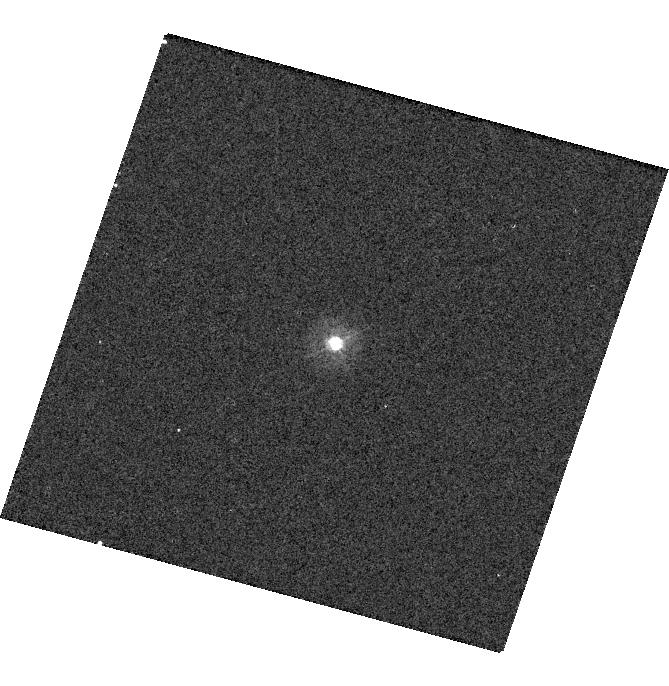
Target: P330E
Instrument: WFC3/UVIS
Filter: F275W
Exposure: 4 min
Observation ID: hst_16415_13_wfc3_uvis_f275w_iege13

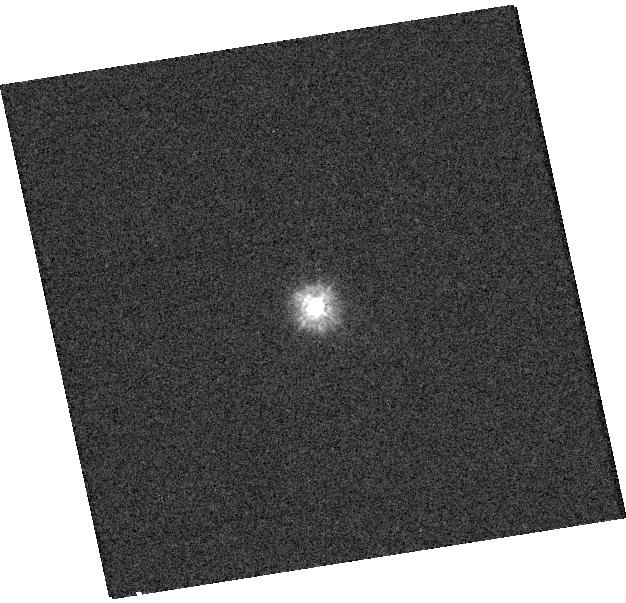
Target: TYC-4205-1677-1
Instrument: WFC3/UVIS
Filter: F225W
Exposure: 2 min
Observation ID: hst_16415_17_wfc3_uvis_f225w_iege17

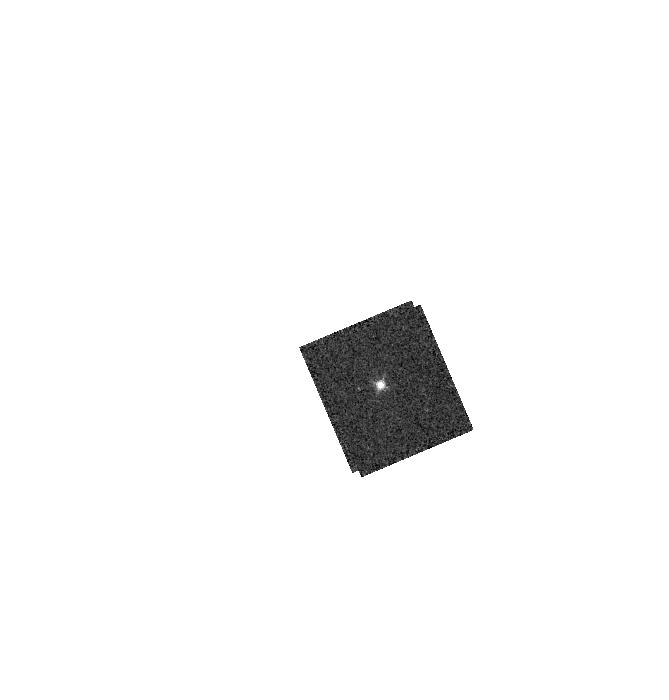
Target: GD153
Instrument: WFC3/IR
Filter: F126N
Exposure: 2 min
Observation ID: hst_16415_19_wfc3_ir_f126n_iege19

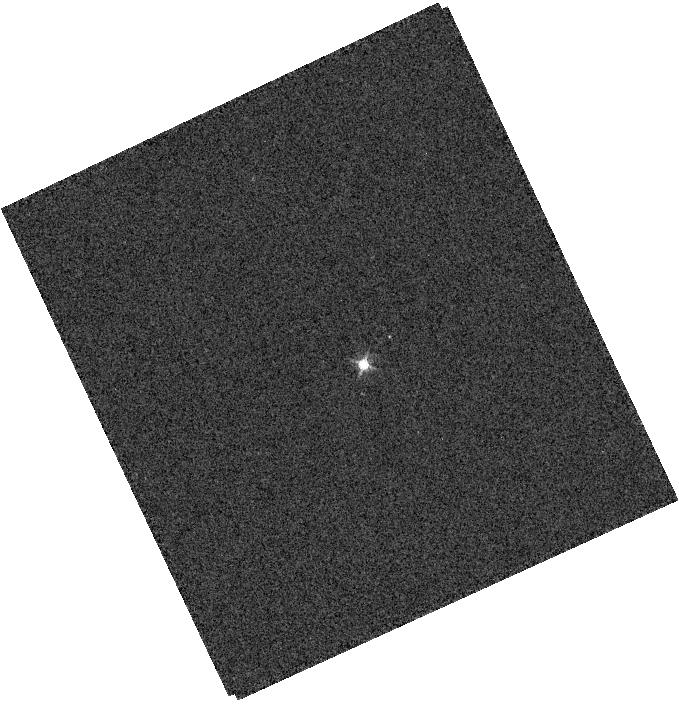
Target: GRW+70D
Instrument: WFC3/IR
Filter: F132N
Exposure: 1 min
Observation ID: hst_16415_23_wfc3_ir_f132n_iege23

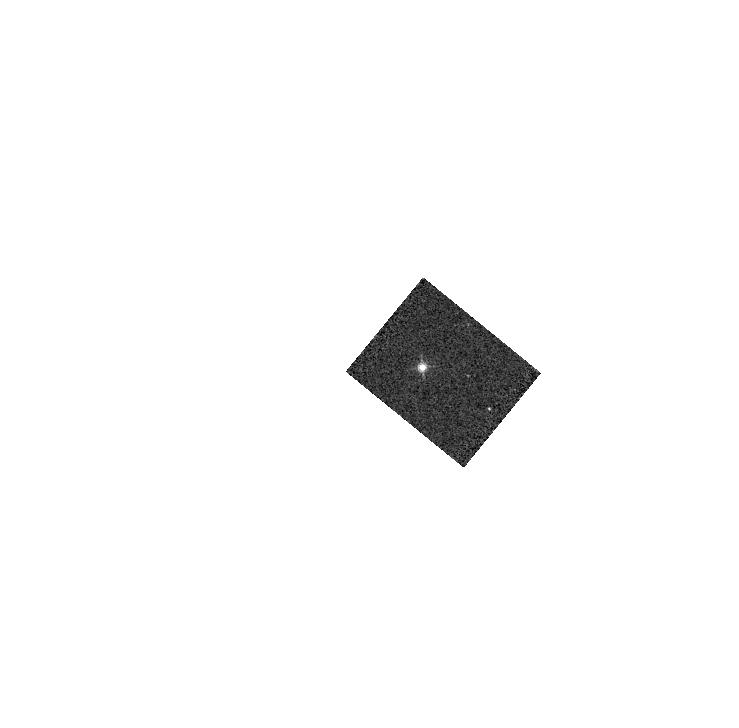
Target: GD71
Instrument: WFC3/IR
Filter: F132N
Exposure: 1 min
Observation ID: hst_16415_21_wfc3_ir_f132n_iege21

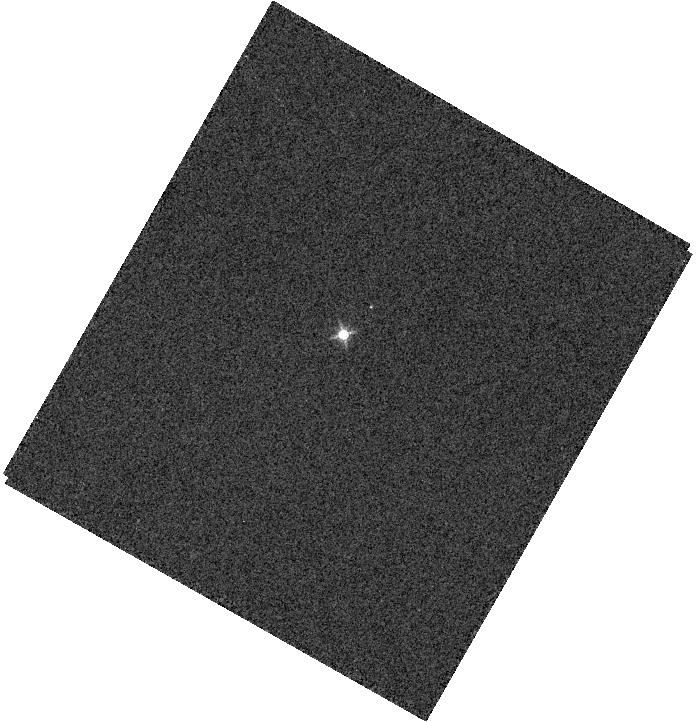
Target: GRW+70D
Instrument: WFC3/IR
Filter: F130N
Exposure: 1 min
Observation ID: hst_16415_20_wfc3_ir_f130n_iege20

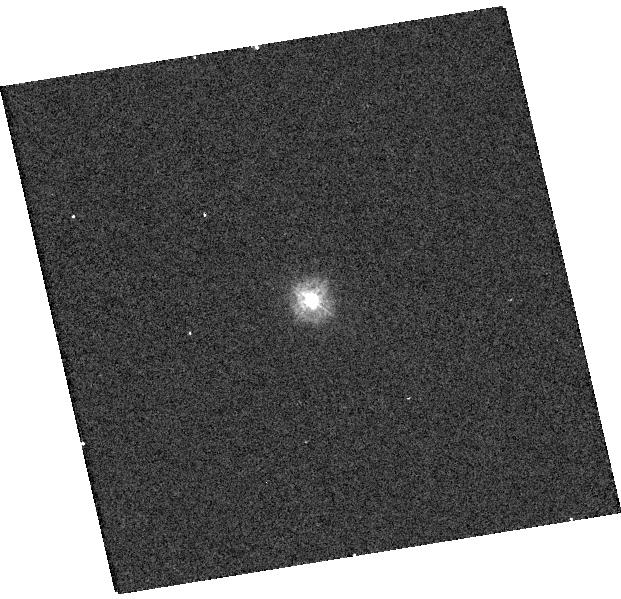
Target: TYC-4205-1677-1
Instrument: WFC3/UVIS
Filter: F218W
Exposure: 3 min
Observation ID: hst_16415_16_wfc3_uvis_f218w_iege16

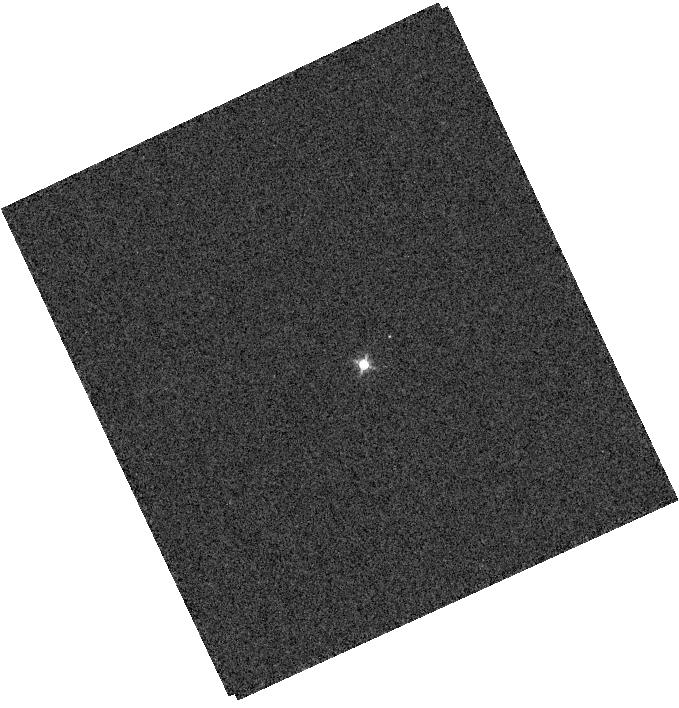
Target: GRW+70D
Instrument: WFC3/IR
Filter: F128N
Exposure: 1 min
Observation ID: hst_16415_23_wfc3_ir_f128n_iege23

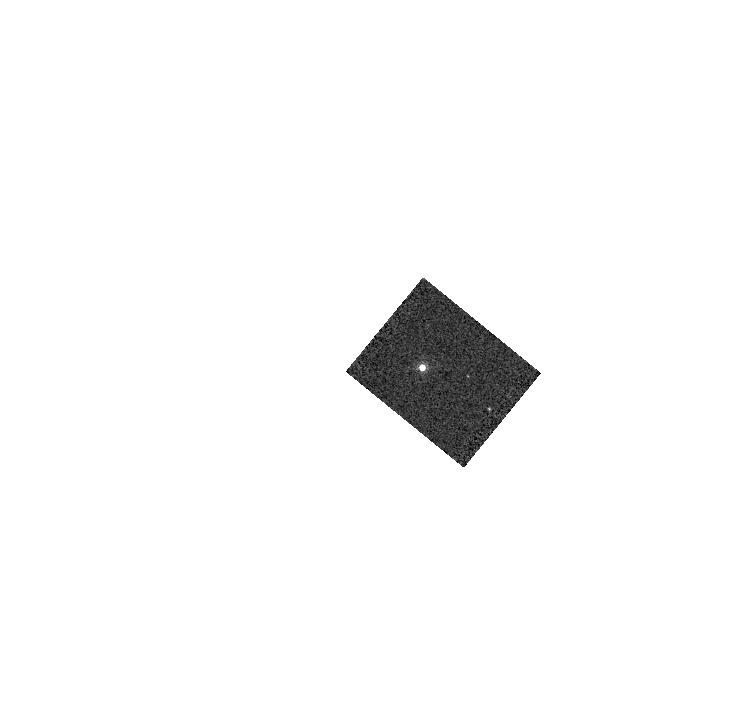
Target: GD71
Instrument: WFC3/IR
Filter: F167N
Exposure: 1 min
Observation ID: hst_16415_21_wfc3_ir_f167n_iege21

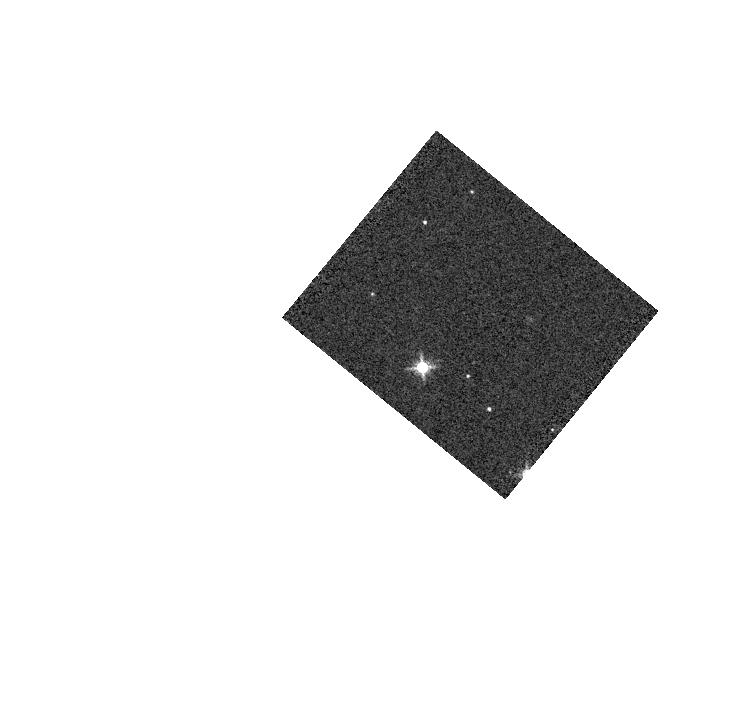
Target: GD71
Instrument: WFC3/IR
Filter: F139M
Exposure: 1 min
Observation ID: hst_16415_21_wfc3_ir_f139m_iege21

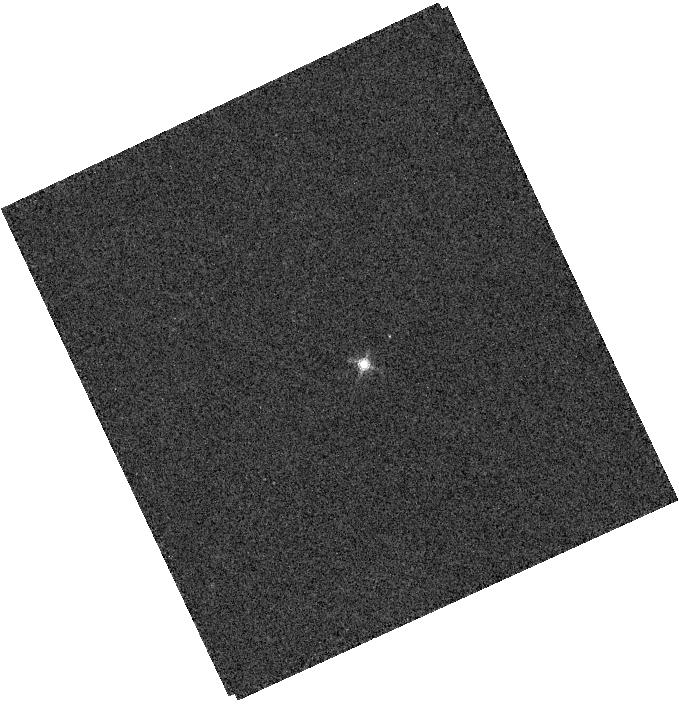
Target: GRW+70D
Instrument: WFC3/IR
Filter: F164N
Exposure: 2 min
Observation ID: hst_16415_23_wfc3_ir_f164n_iege23

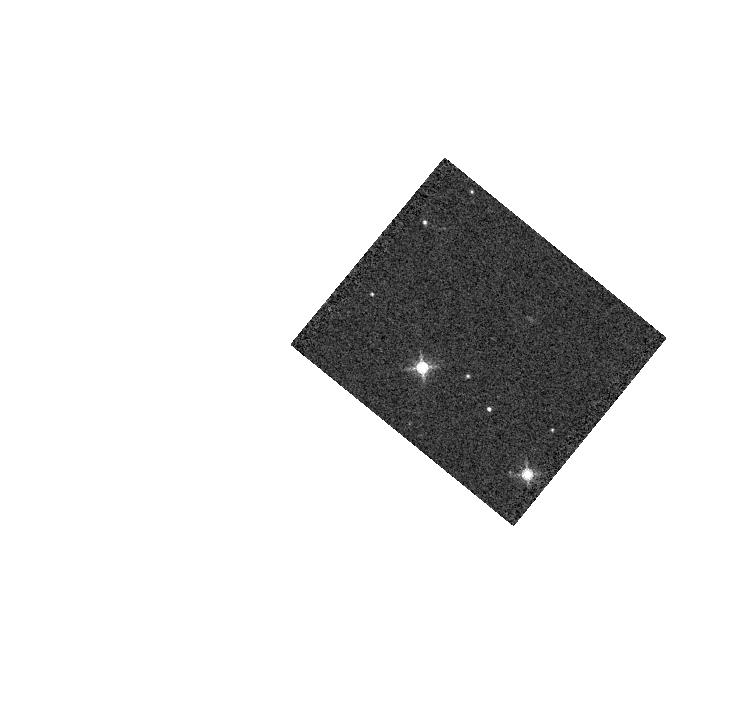
Target: GD71
Instrument: WFC3/IR
Filter: F153M
Exposure: 1 min
Observation ID: hst_16415_21_wfc3_ir_f153m_iege21

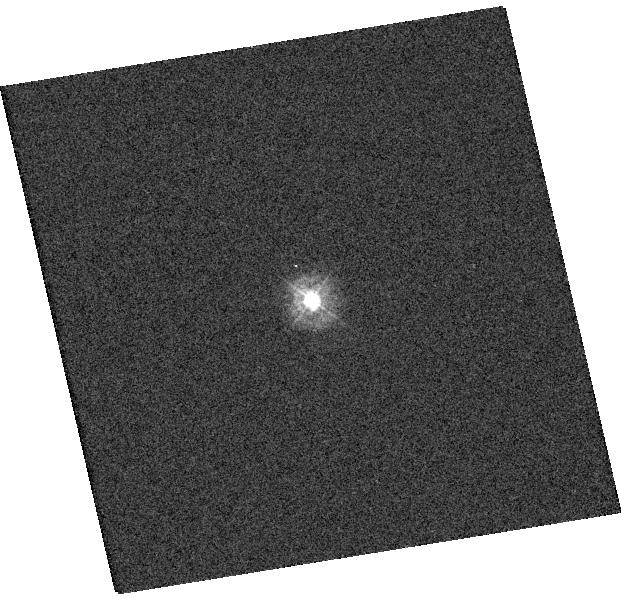
Target: TYC-4205-1677-1
Instrument: WFC3/UVIS
Filter: F275W
Exposure: 1 min
Observation ID: hst_16415_16_wfc3_uvis_f275w_iege16

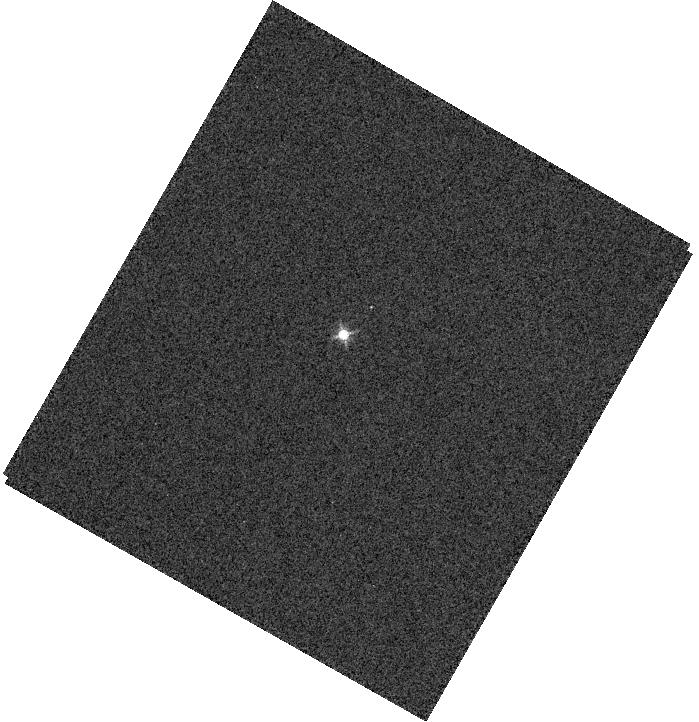
Target: GRW+70D
Instrument: WFC3/IR
Filter: F132N
Exposure: 1 min
Observation ID: hst_16415_20_wfc3_ir_f132n_iege20

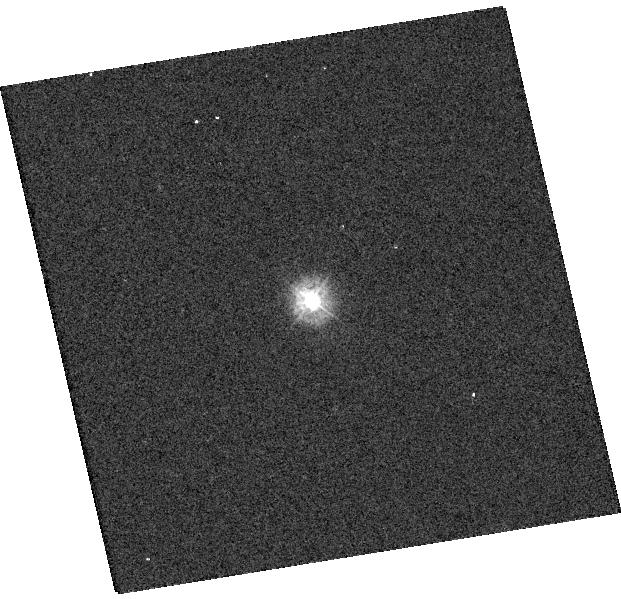
Target: TYC-4205-1677-1
Instrument: WFC3/UVIS
Filter: F225W
Exposure: 2 min
Observation ID: hst_16415_16_wfc3_uvis_f225w_iege16

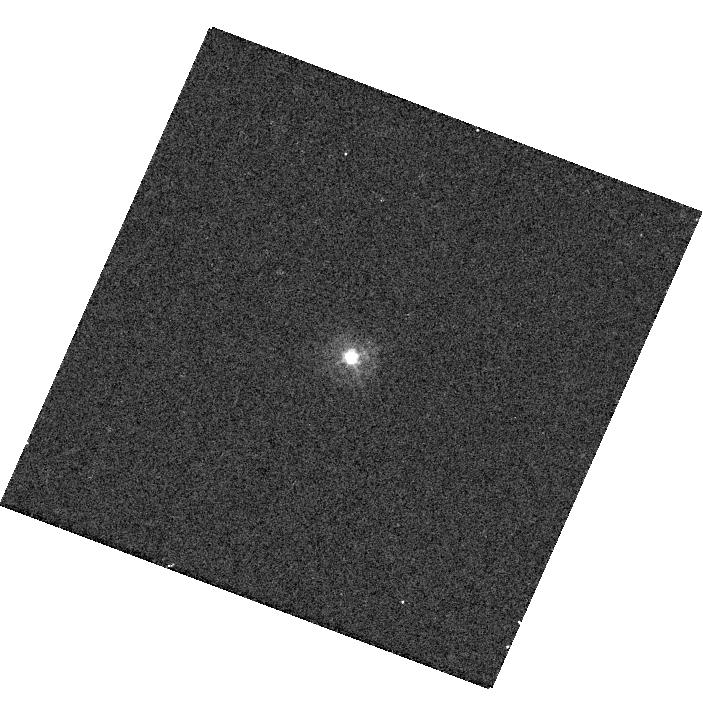
Target: P330E
Instrument: WFC3/UVIS
Filter: F275W
Exposure: 4 min
Observation ID: hst_16415_14_wfc3_uvis_f275w_iege14

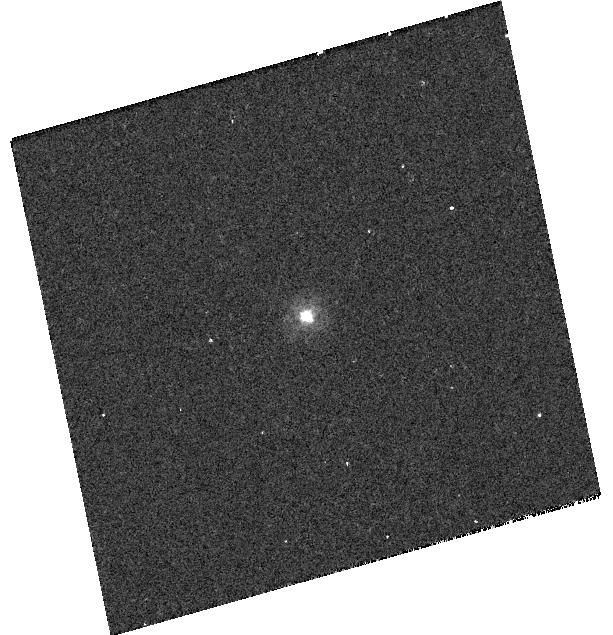
Target: P330E
Instrument: WFC3/UVIS
Filter: F225W
Exposure: 12 min
Observation ID: hst_16415_22_wfc3_uvis_f225w_iege22

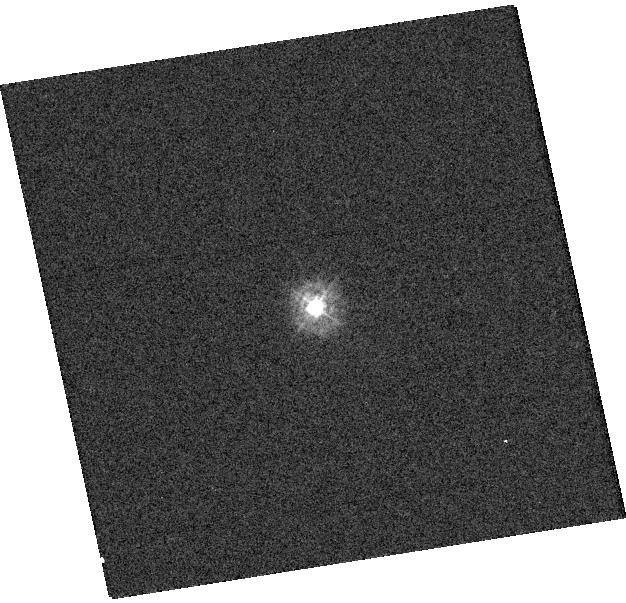
Target: TYC-4205-1677-1
Instrument: WFC3/UVIS
Filter: F275W
Exposure: 1 min
Observation ID: hst_16415_17_wfc3_uvis_f275w_iege17

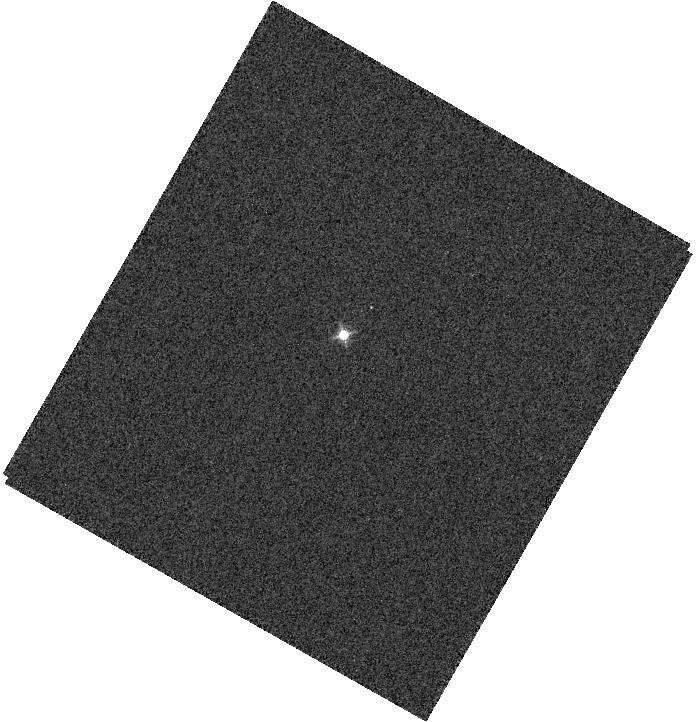
Target: GRW+70D
Instrument: WFC3/IR
Filter: F126N
Exposure: 1 min
Observation ID: hst_16415_20_wfc3_ir_f126n_iege20

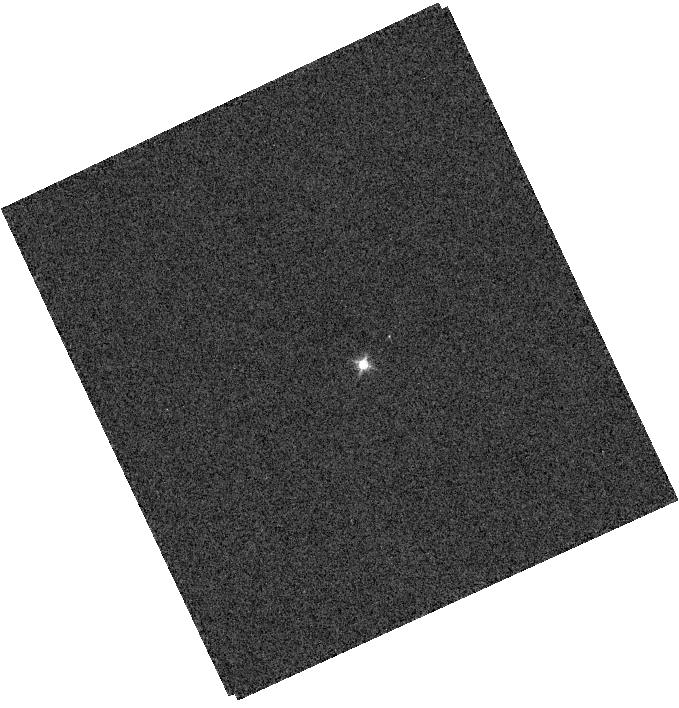
Target: GRW+70D
Instrument: WFC3/IR
Filter: F126N
Exposure: 1 min
Observation ID: hst_16415_23_wfc3_ir_f126n_iege23

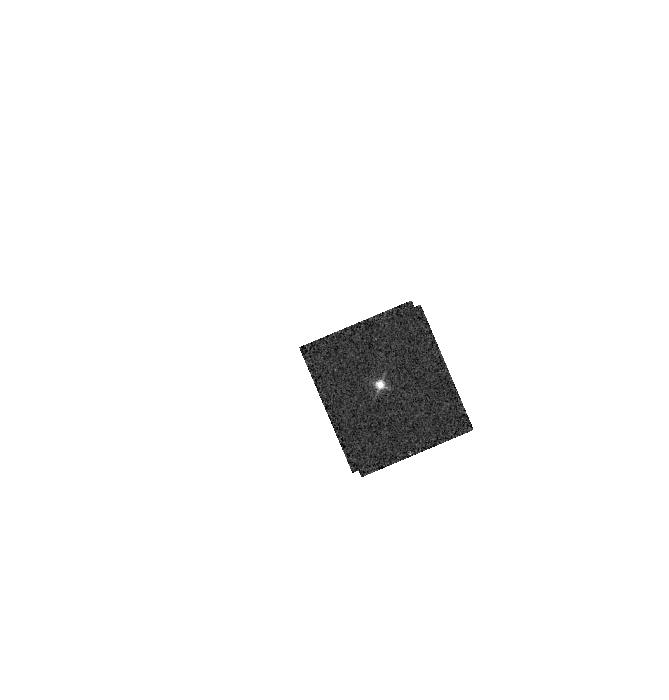
Target: GD153
Instrument: WFC3/IR
Filter: F128N
Exposure: 2 min
Observation ID: hst_16415_19_wfc3_ir_f128n_iege19

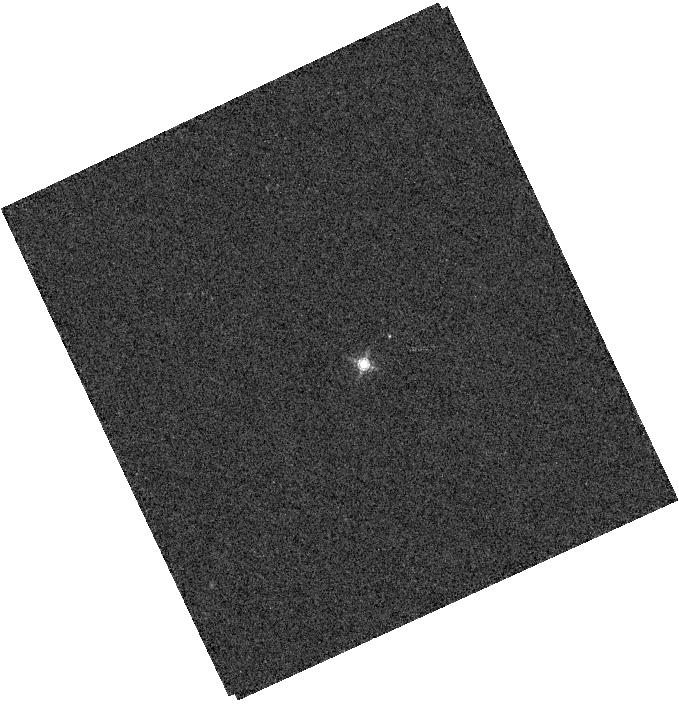
Target: GRW+70D
Instrument: WFC3/IR
Filter: F167N
Exposure: 3 min
Observation ID: hst_16415_23_wfc3_ir_f167n_iege23

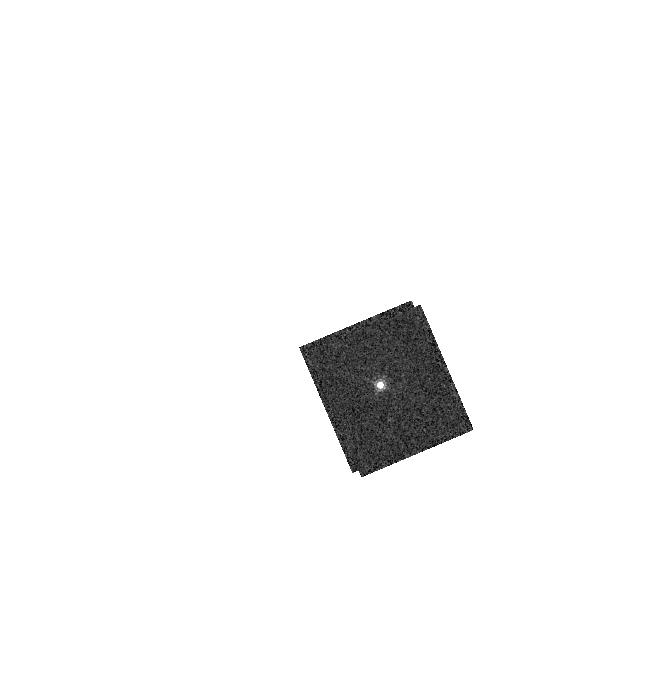
Target: GD153
Instrument: WFC3/IR
Filter: F167N
Exposure: 2 min
Observation ID: hst_16415_19_wfc3_ir_f167n_iege19

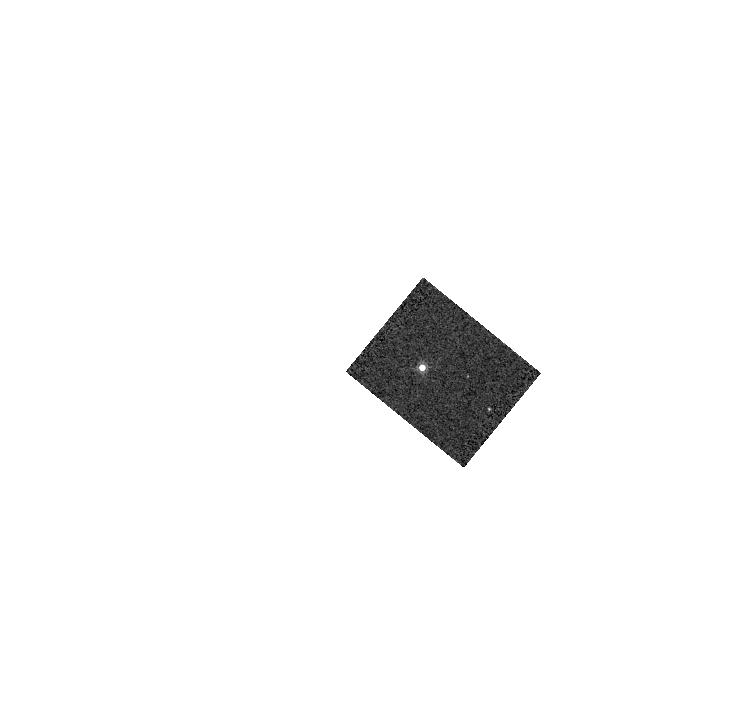
Target: GD71
Instrument: WFC3/IR
Filter: F164N
Exposure: 1 min
Observation ID: hst_16415_21_wfc3_ir_f164n_iege21

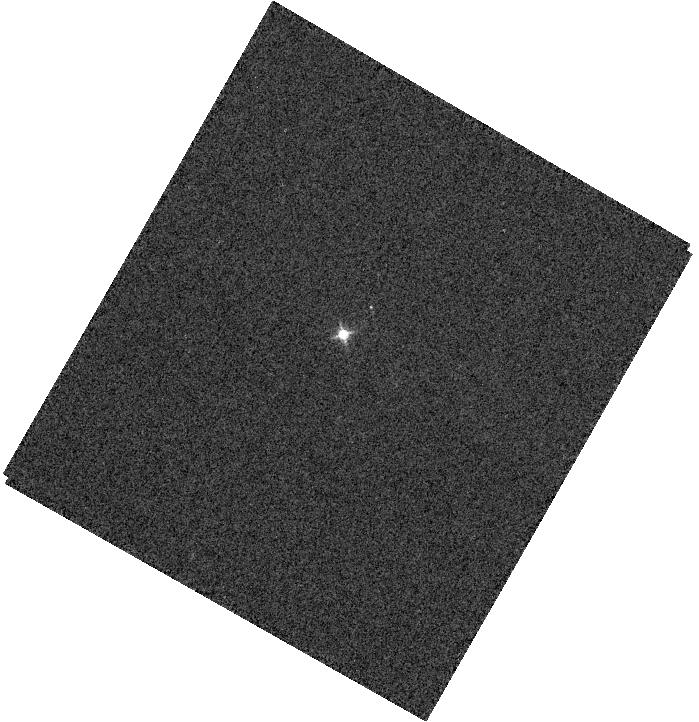
Target: GRW+70D
Instrument: WFC3/IR
Filter: F128N
Exposure: 1 min
Observation ID: hst_16415_20_wfc3_ir_f128n_iege20

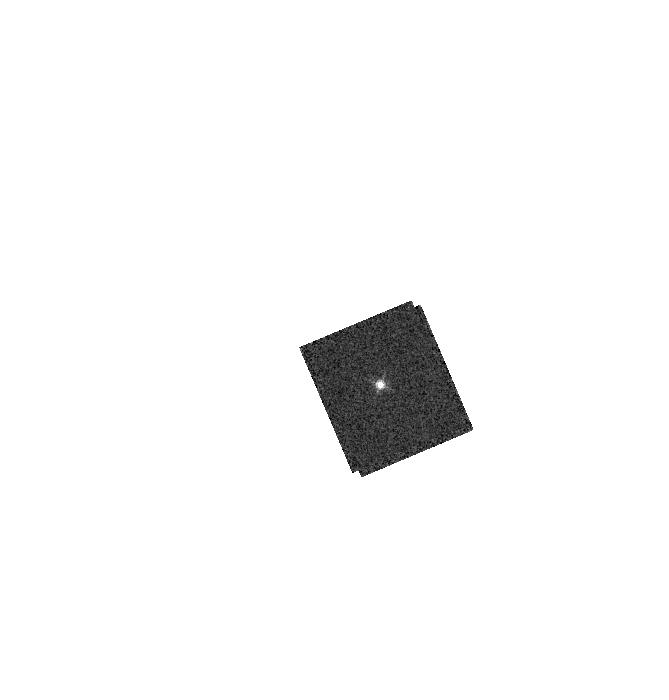
Target: GD153
Instrument: WFC3/IR
Filter: F132N
Exposure: 2 min
Observation ID: hst_16415_19_wfc3_ir_f132n_iege19

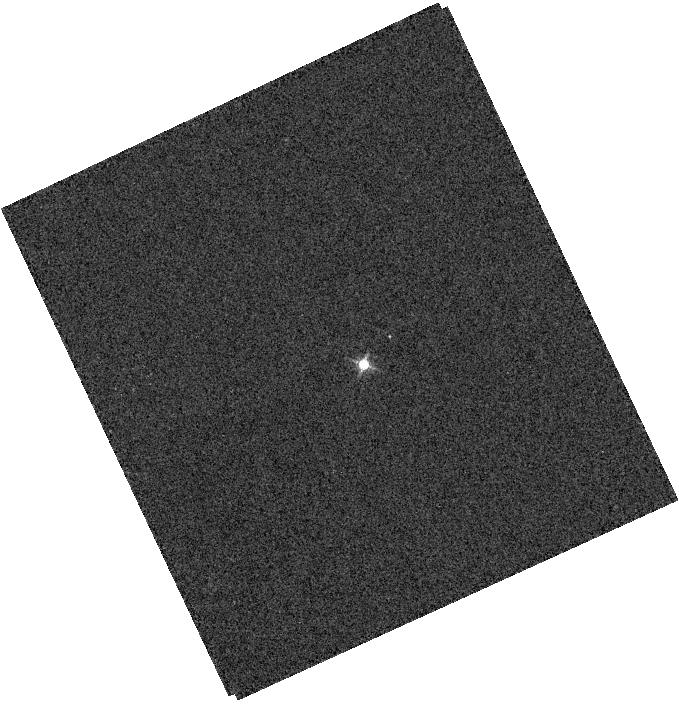
Target: GRW+70D
Instrument: WFC3/IR
Filter: F130N
Exposure: 1 min
Observation ID: hst_16415_23_wfc3_ir_f130n_iege23

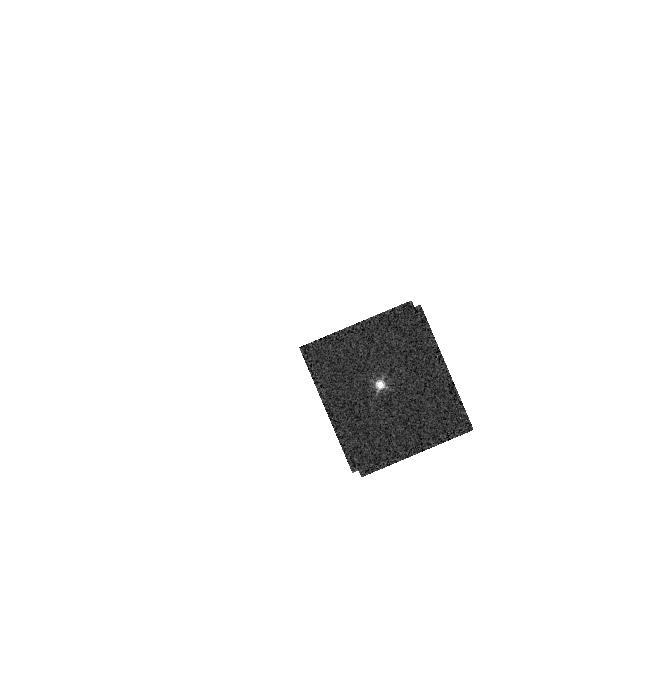
Target: GD153
Instrument: WFC3/IR
Filter: F130N
Exposure: 2 min
Observation ID: hst_16415_19_wfc3_ir_f130n_iege19

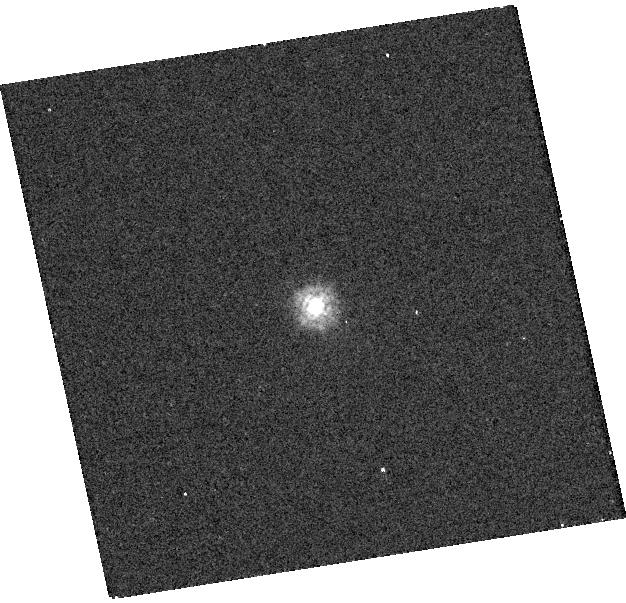
Target: TYC-4205-1677-1
Instrument: WFC3/UVIS
Filter: F218W
Exposure: 3 min
Observation ID: hst_16415_17_wfc3_uvis_f218w_iege17

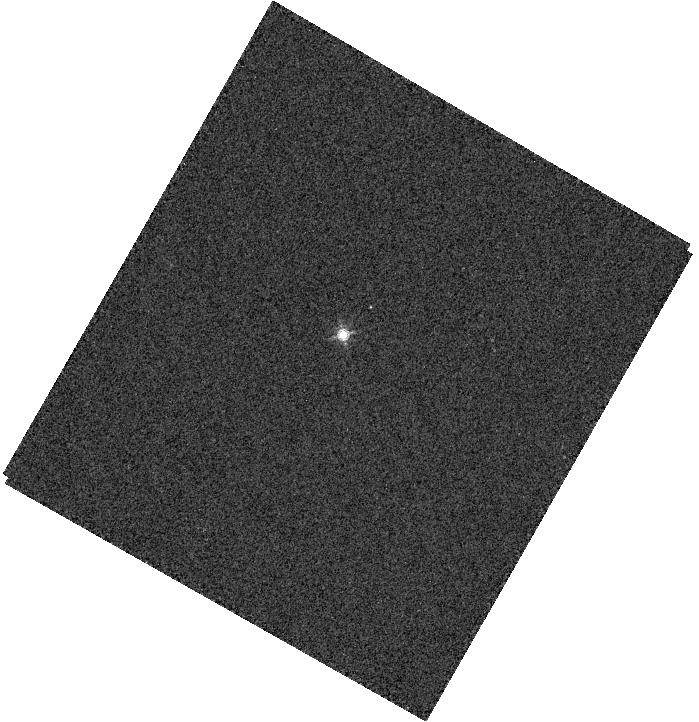
Target: GRW+70D
Instrument: WFC3/IR
Filter: F164N
Exposure: 2 min
Observation ID: hst_16415_20_wfc3_ir_f164n_iege20

WFC3 UVIS and IR Photometry (PI: Calamida, Annalisa)

Via high signal-to-noise staring mode observations of spectrophotometric standard stars, this program serves as a monitor of the UVIS and IR channel throughput and stability.The data will be used to compute inverse senstivitiies (i.e. zeropoints) for the calibration pipeline as well as any required color term corrections for both WFC3 channels as a function of time, wavelength, and position on the detector.